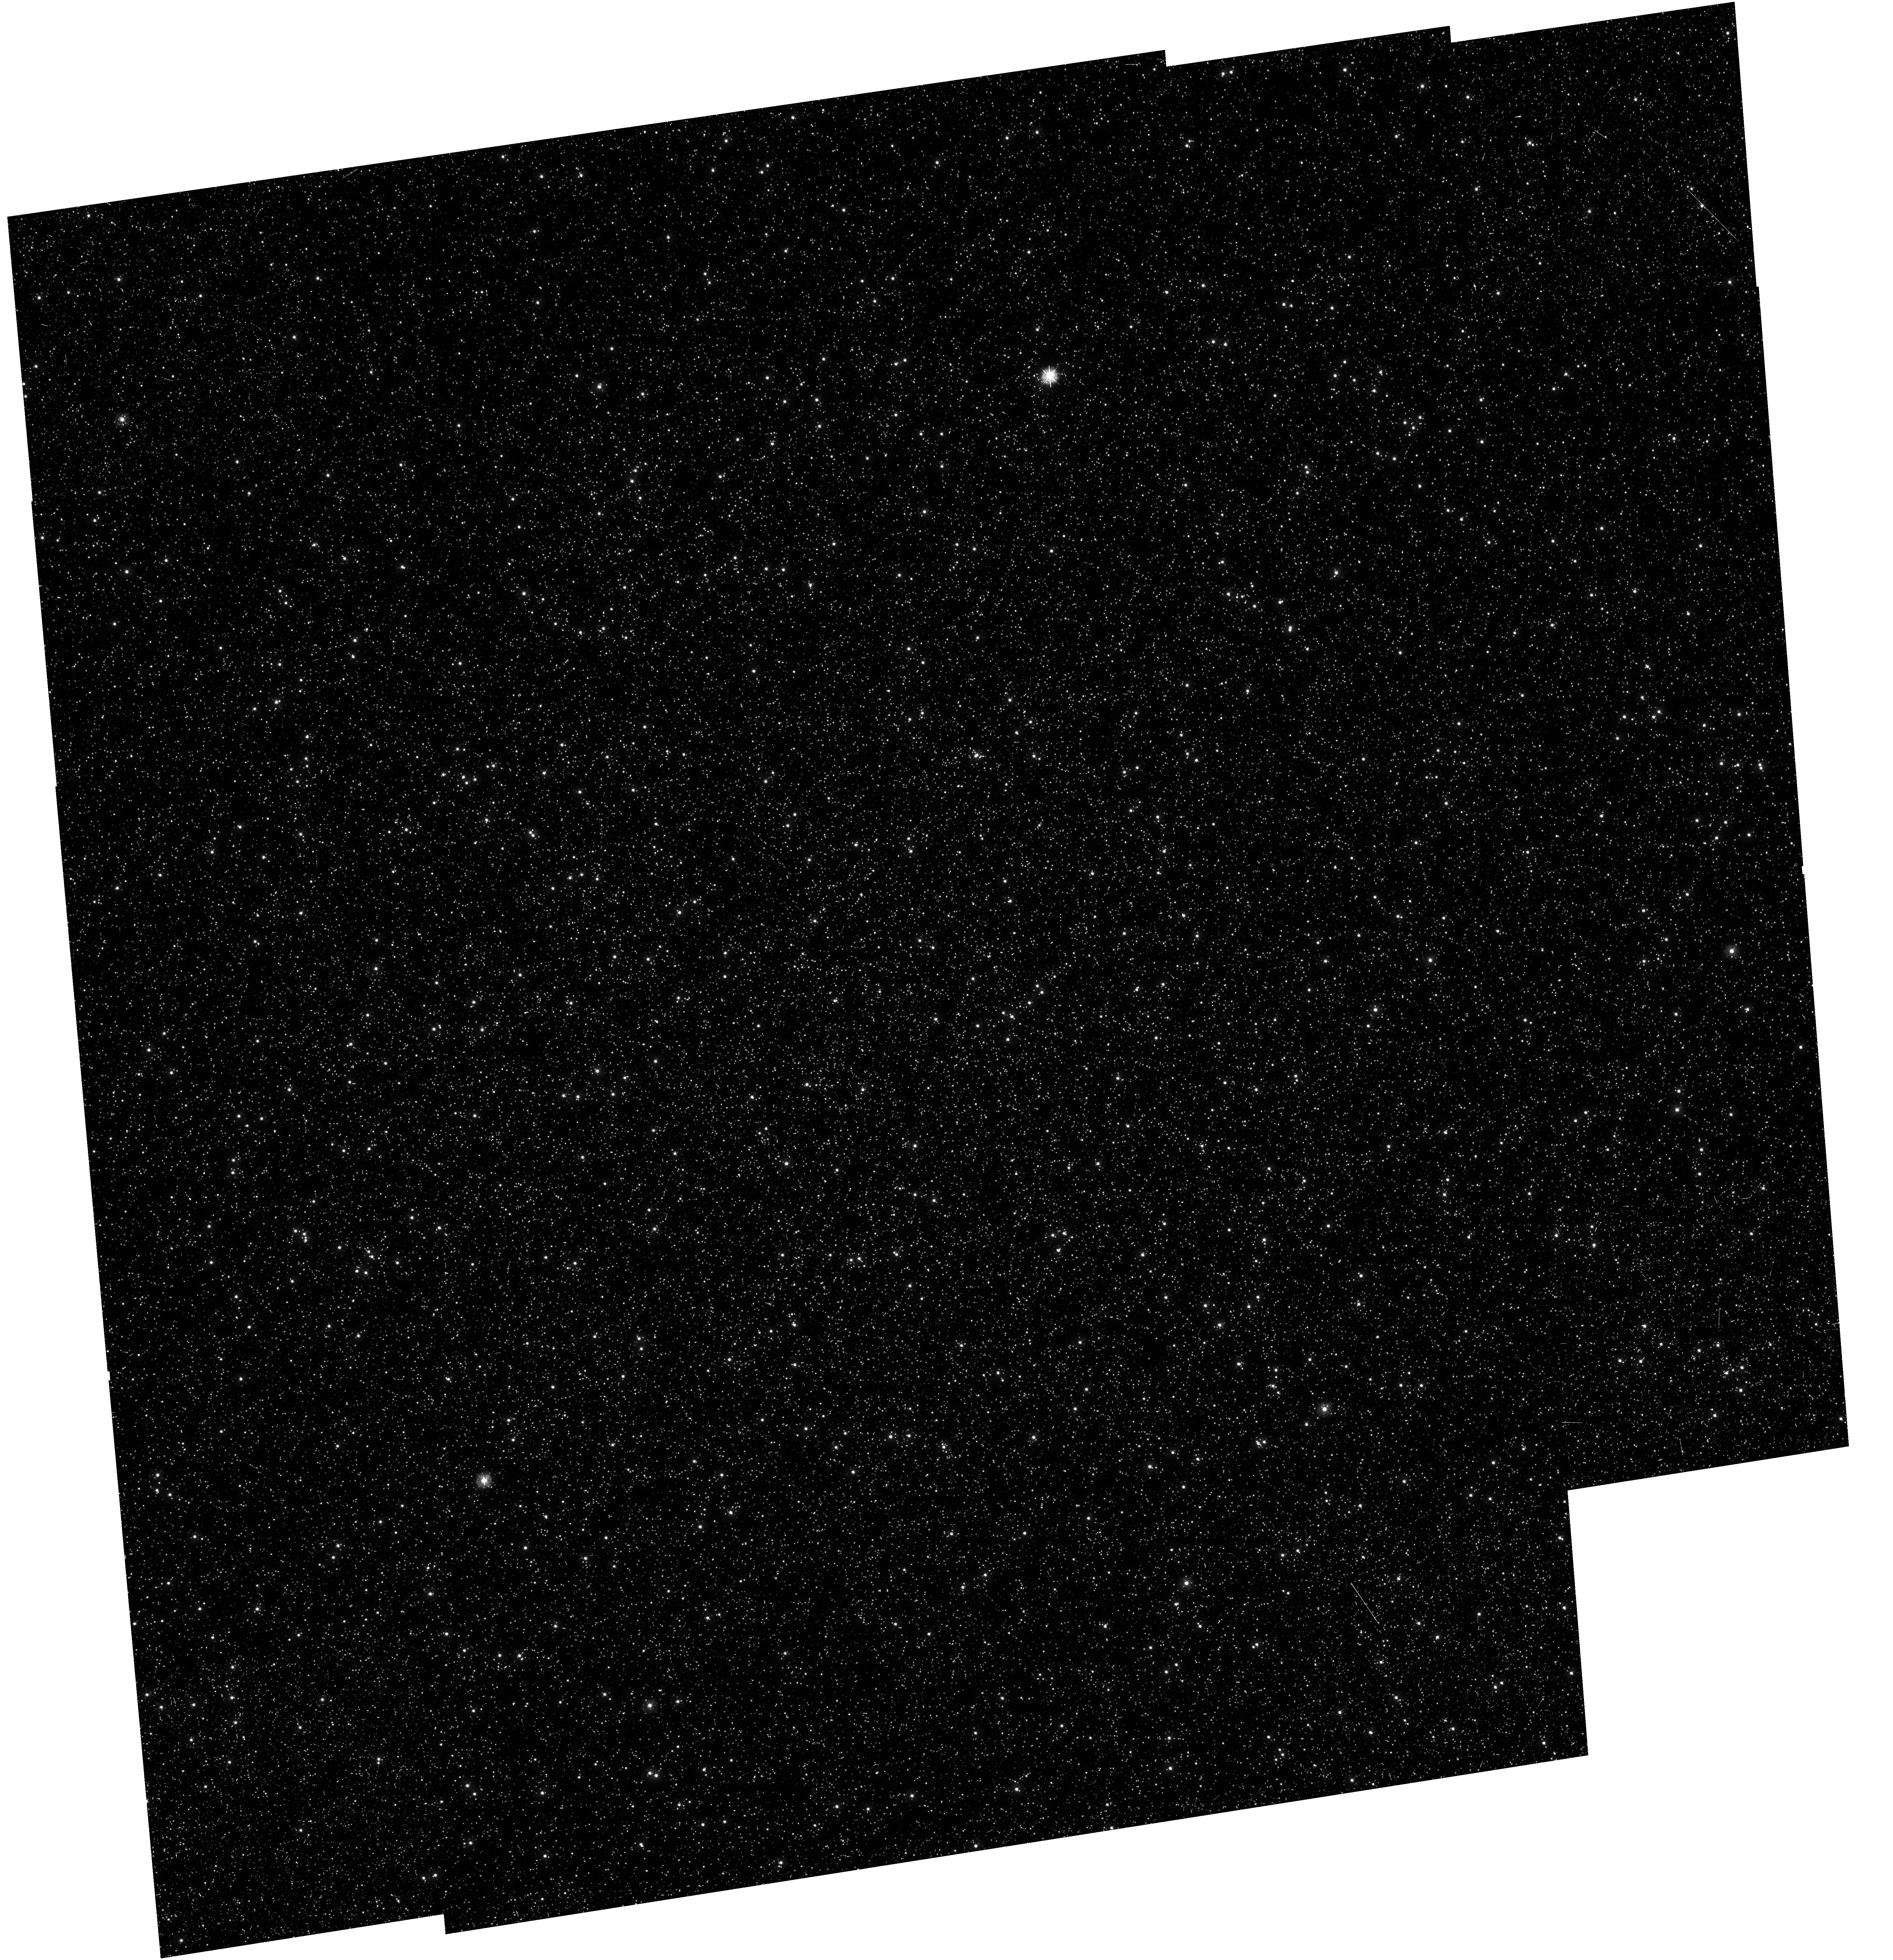
Target: OMEGA-CENTAURI. Instrument: WFC3/UVIS. Filter: F275W. Exposure: 1.8 h. Observation ID: hst_12339_01_wfc3_uvis_f275w_ibla01

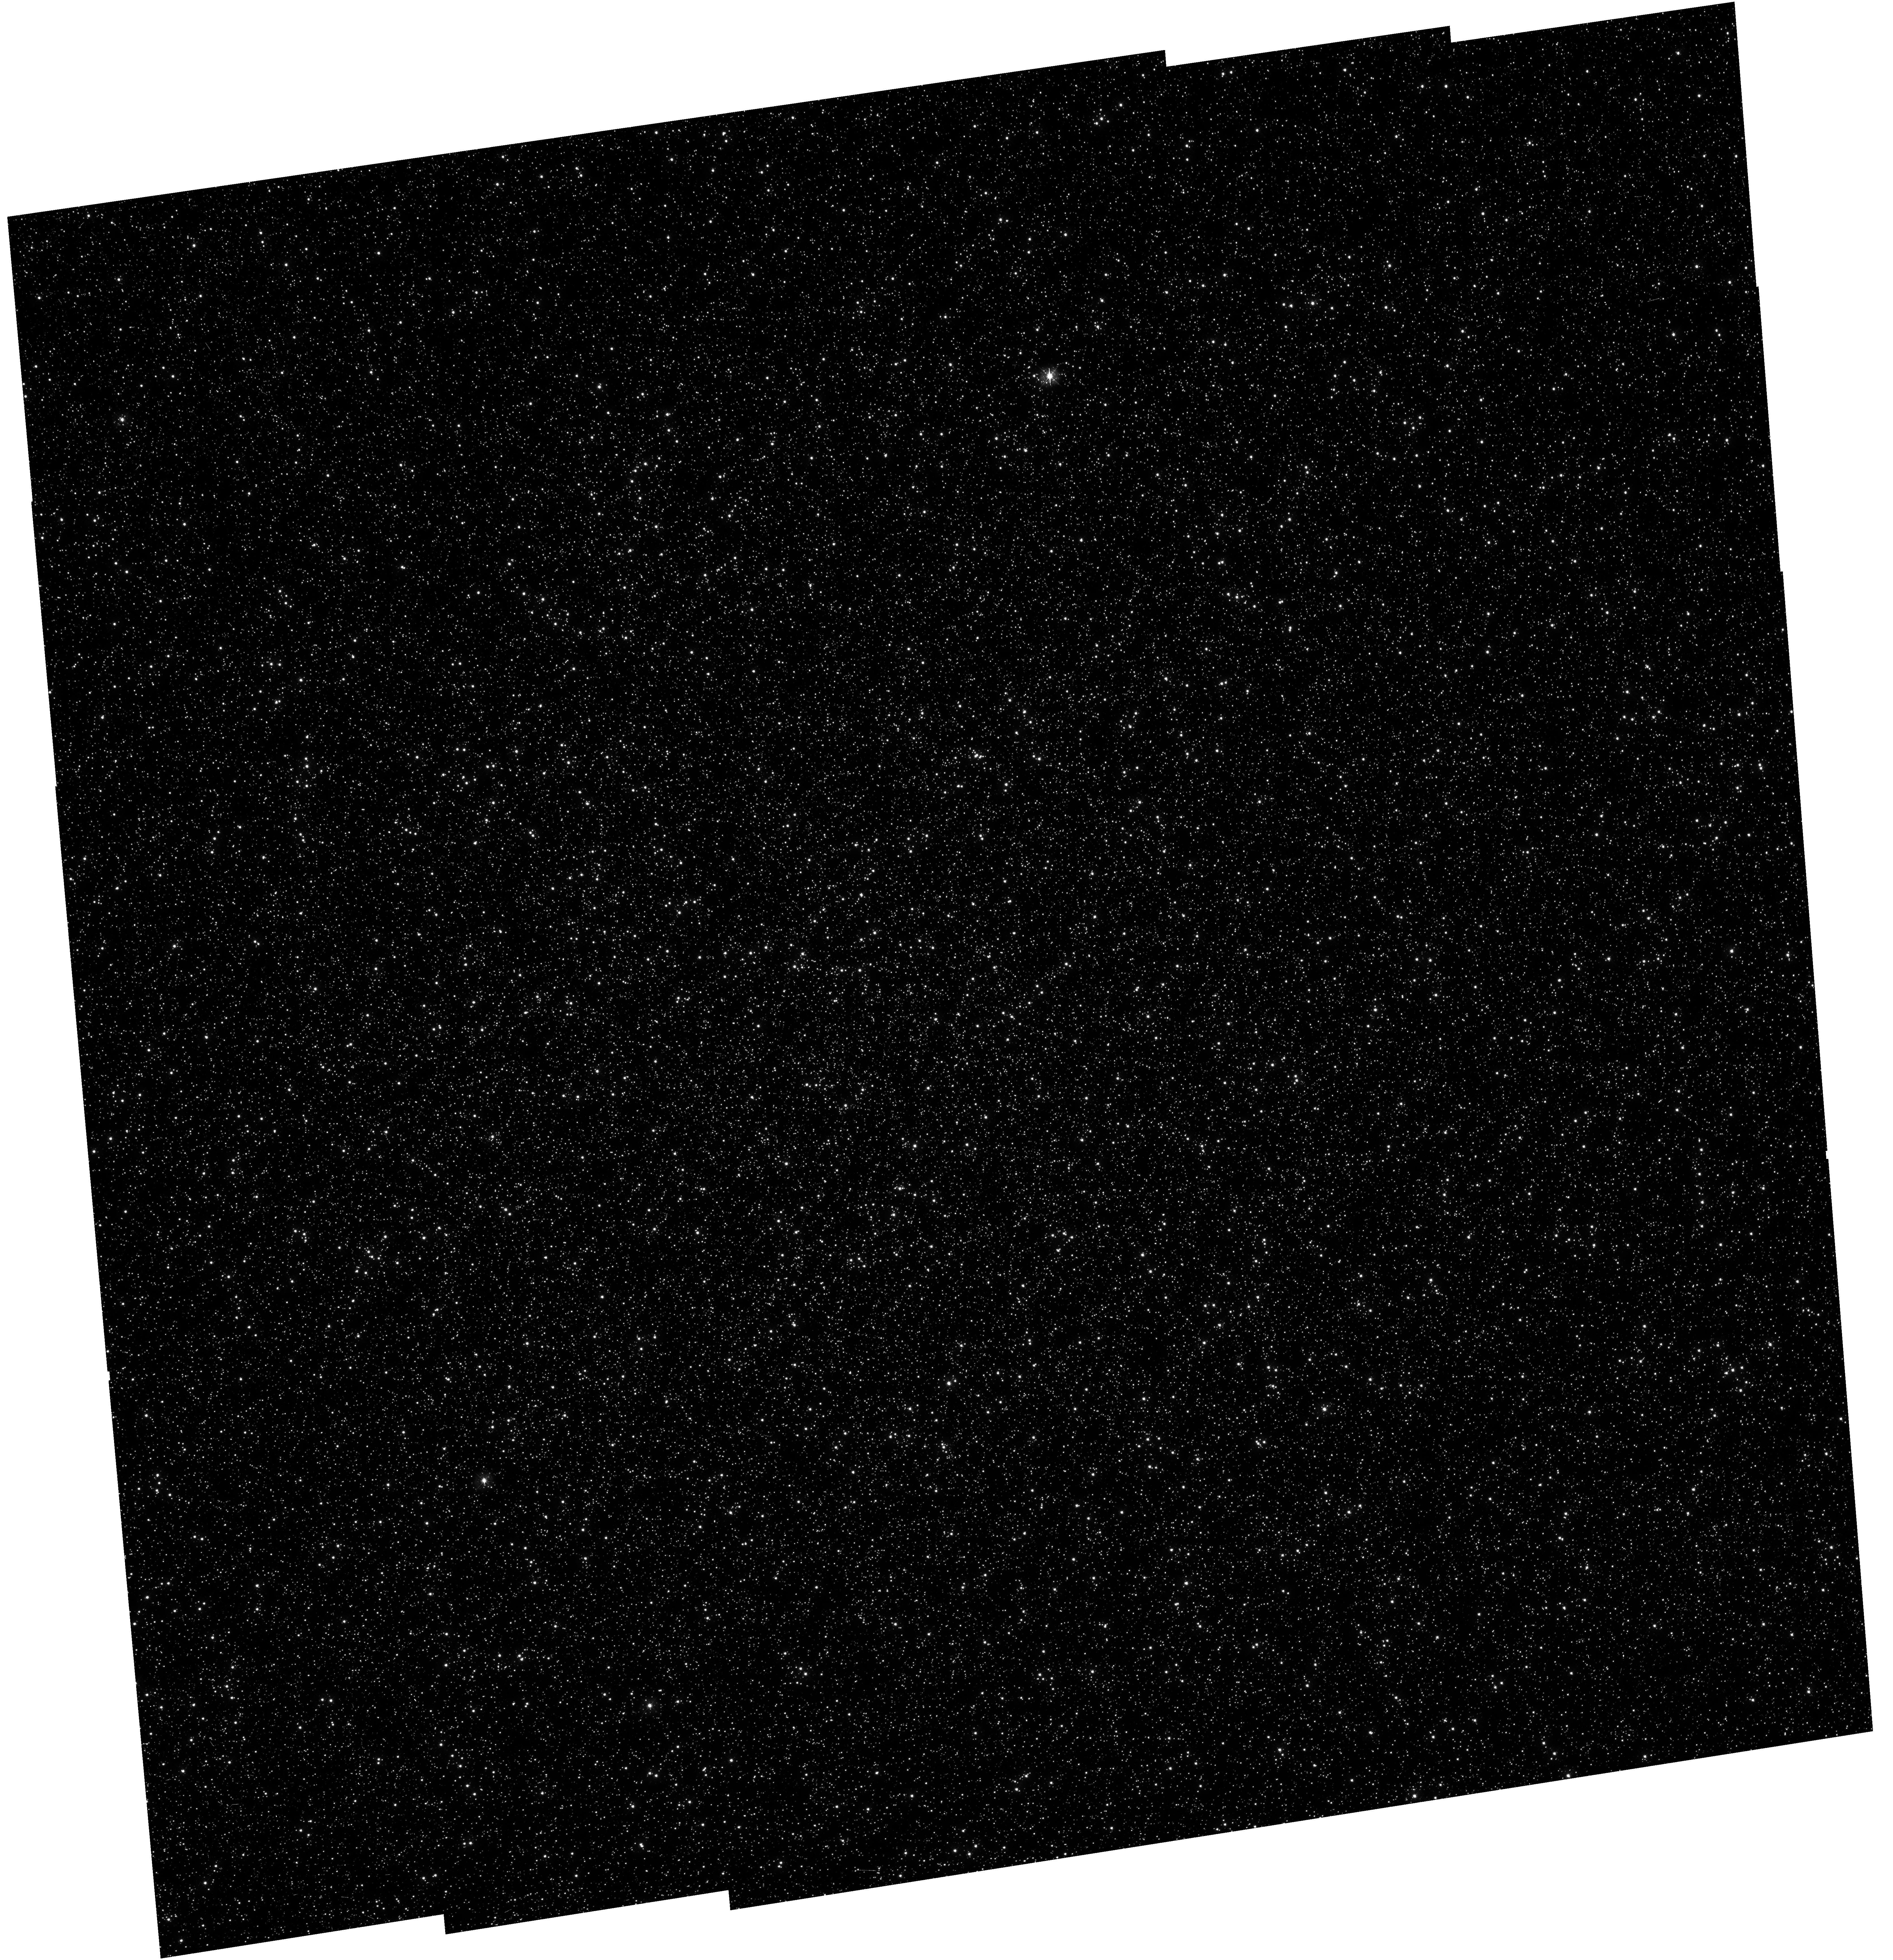
Target: OMEGA-CENTAURI. Instrument: WFC3/UVIS. Filter: F336W. Exposure: 52 min. Observation ID: hst_12339_01_wfc3_uvis_f336w_ibla01

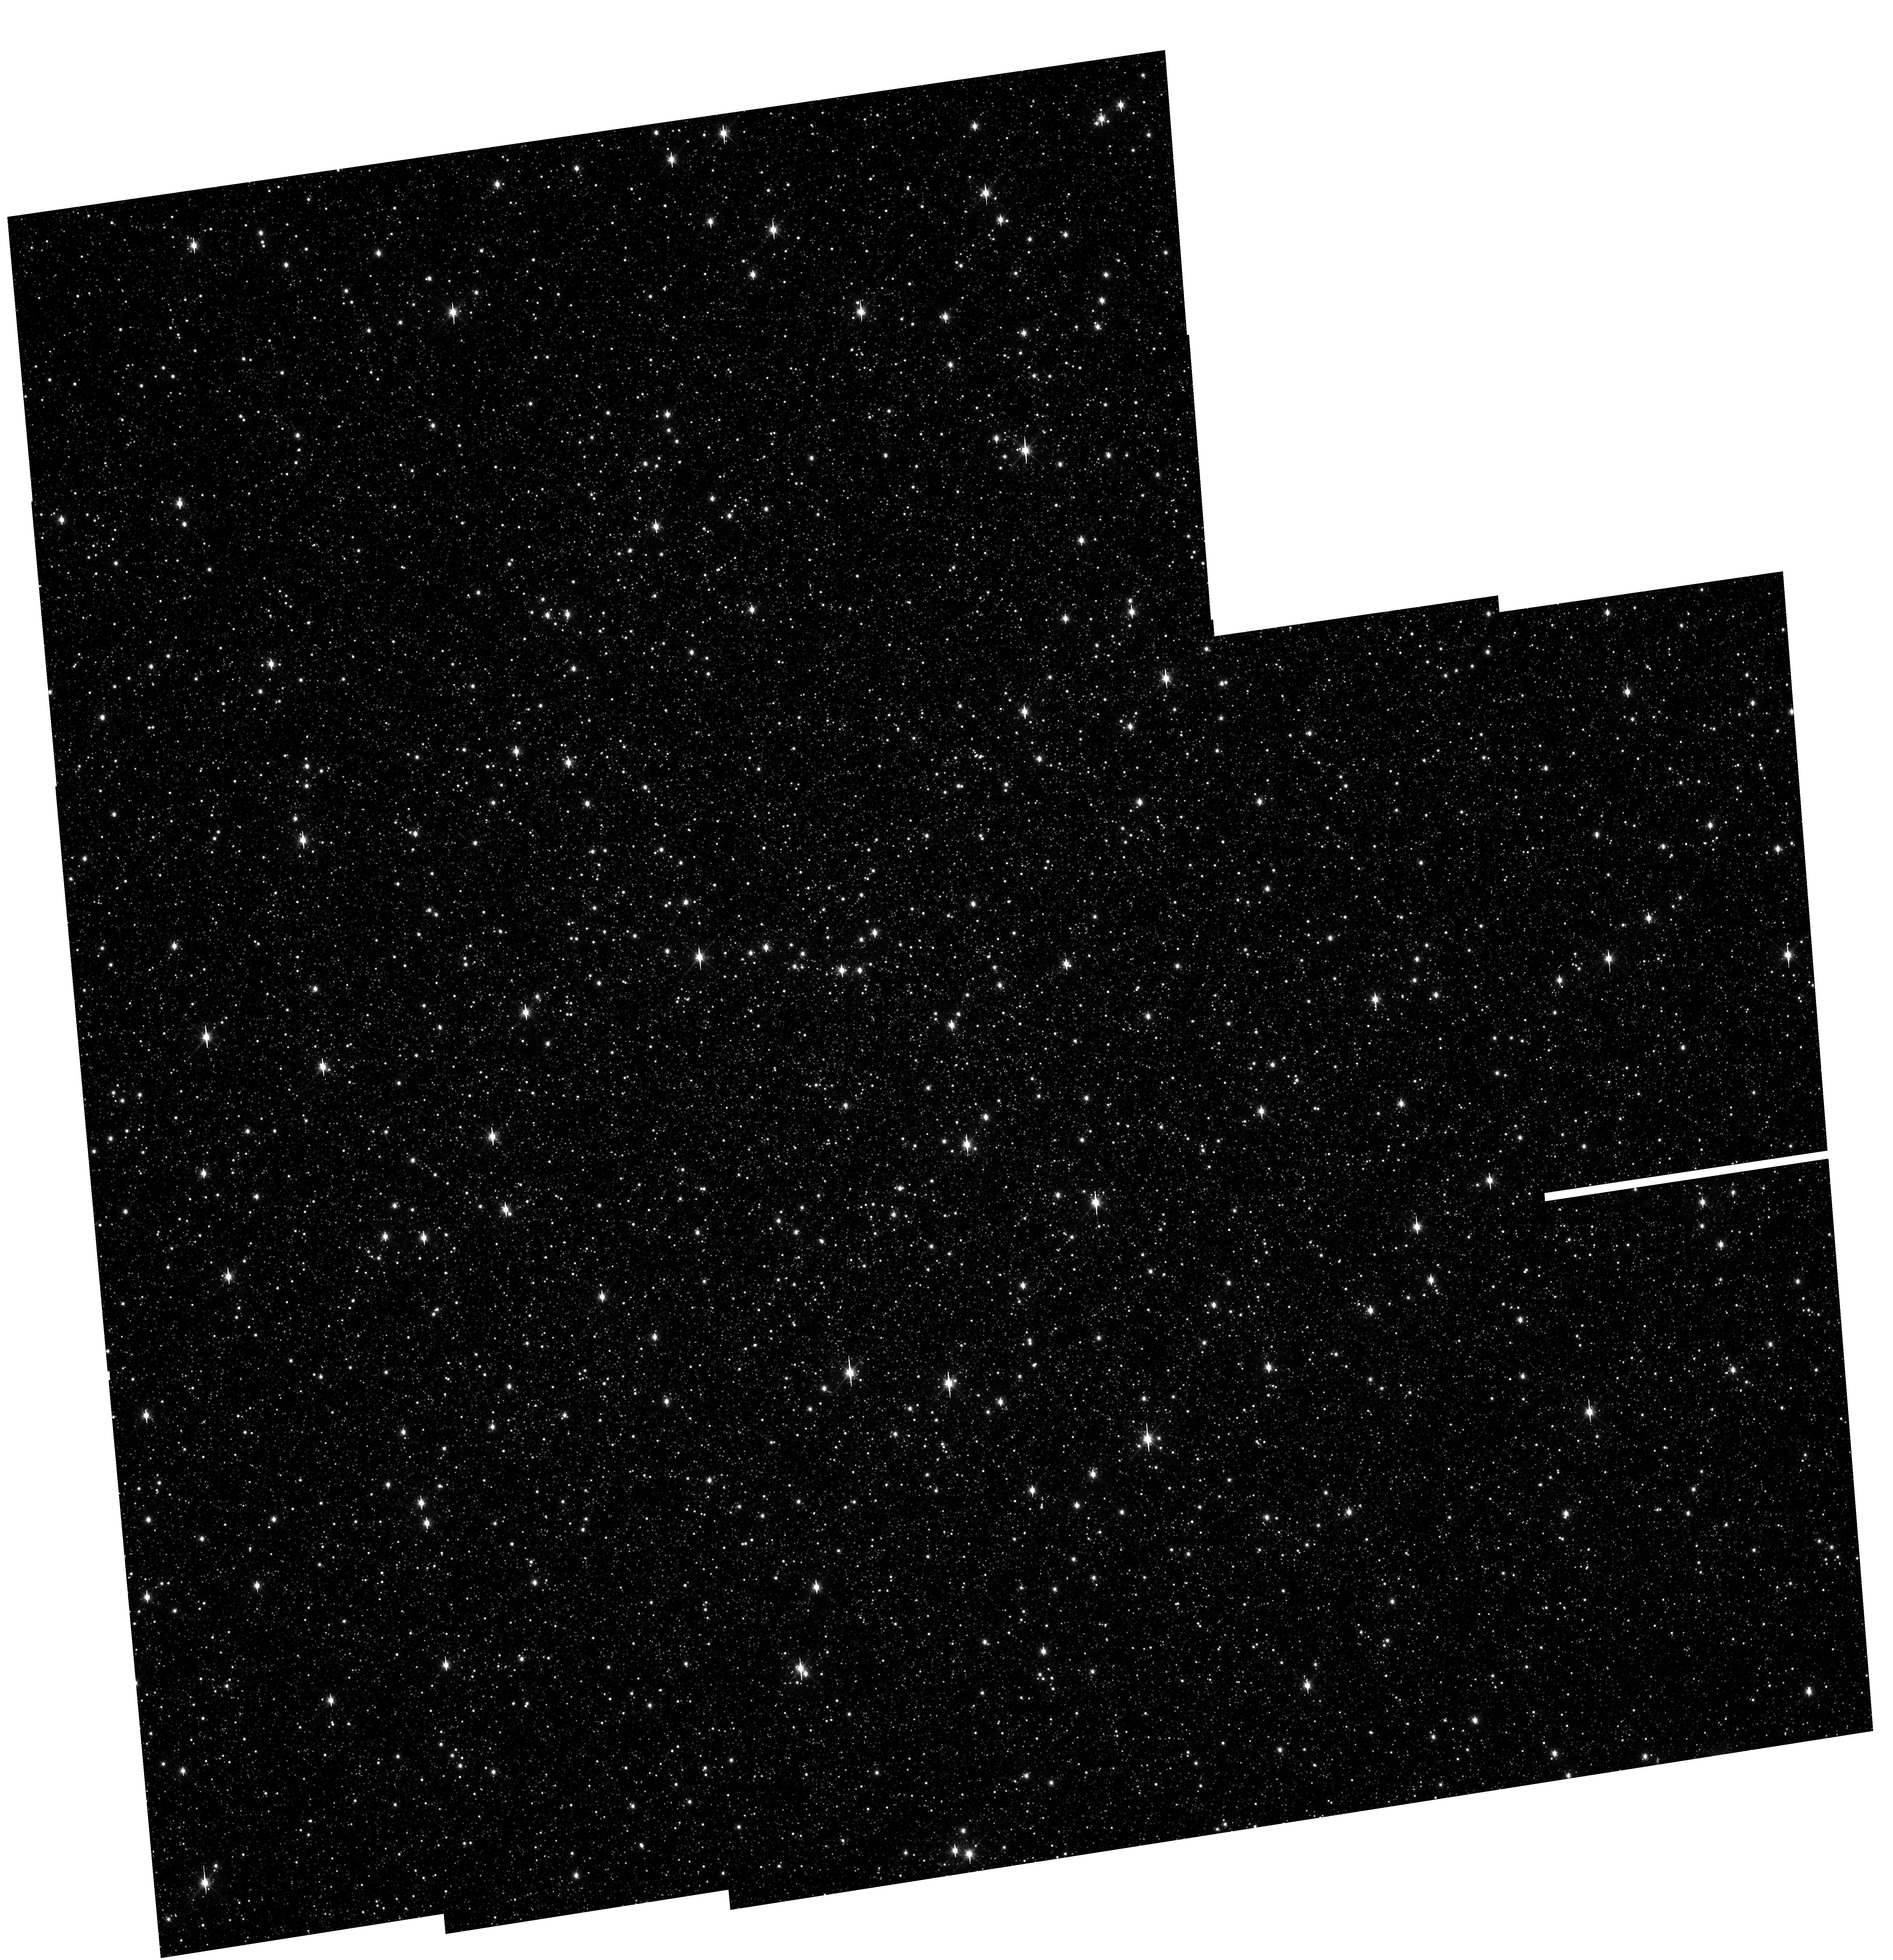
Target: OMEGA-CENTAURI. Instrument: WFC3/UVIS. Filter: F814W. Exposure: 3 min. Observation ID: hst_12339_02_wfc3_uvis_f814w_ibla02

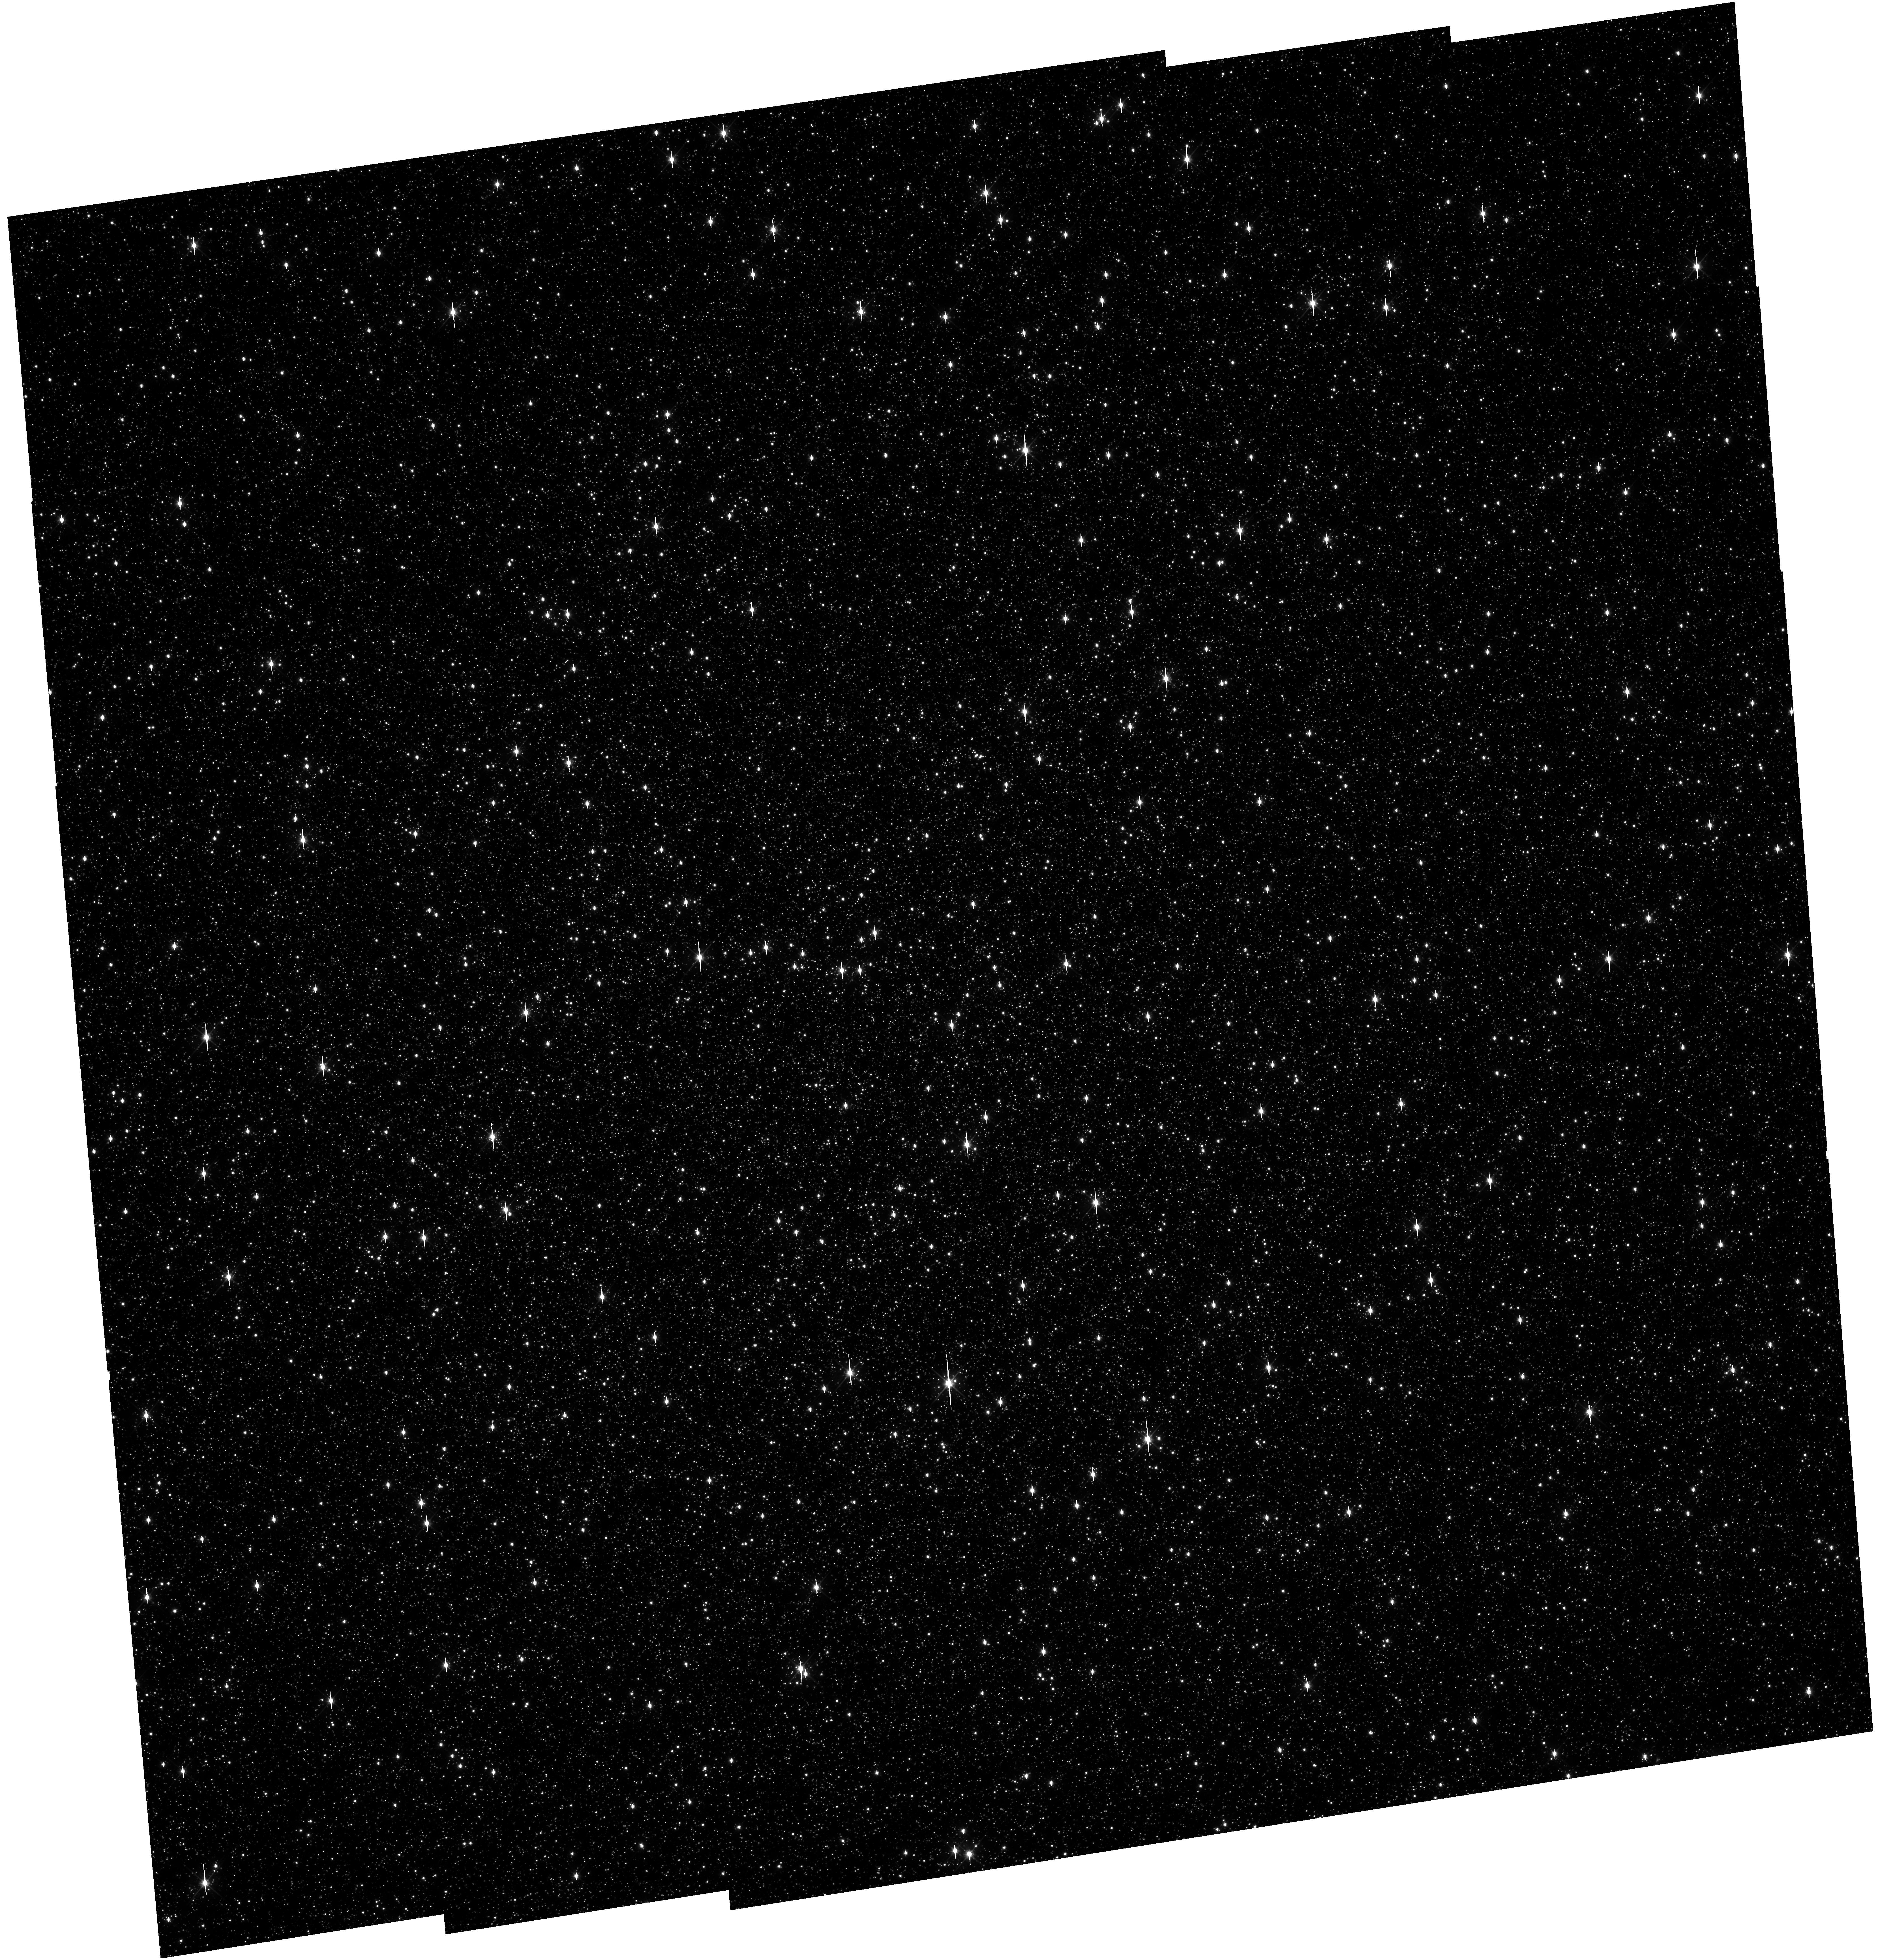
Target: OMEGA-CENTAURI. Instrument: WFC3/UVIS. Filter: F606W. Exposure: 6 min. Observation ID: hst_12339_01_wfc3_uvis_f606w_ibla01

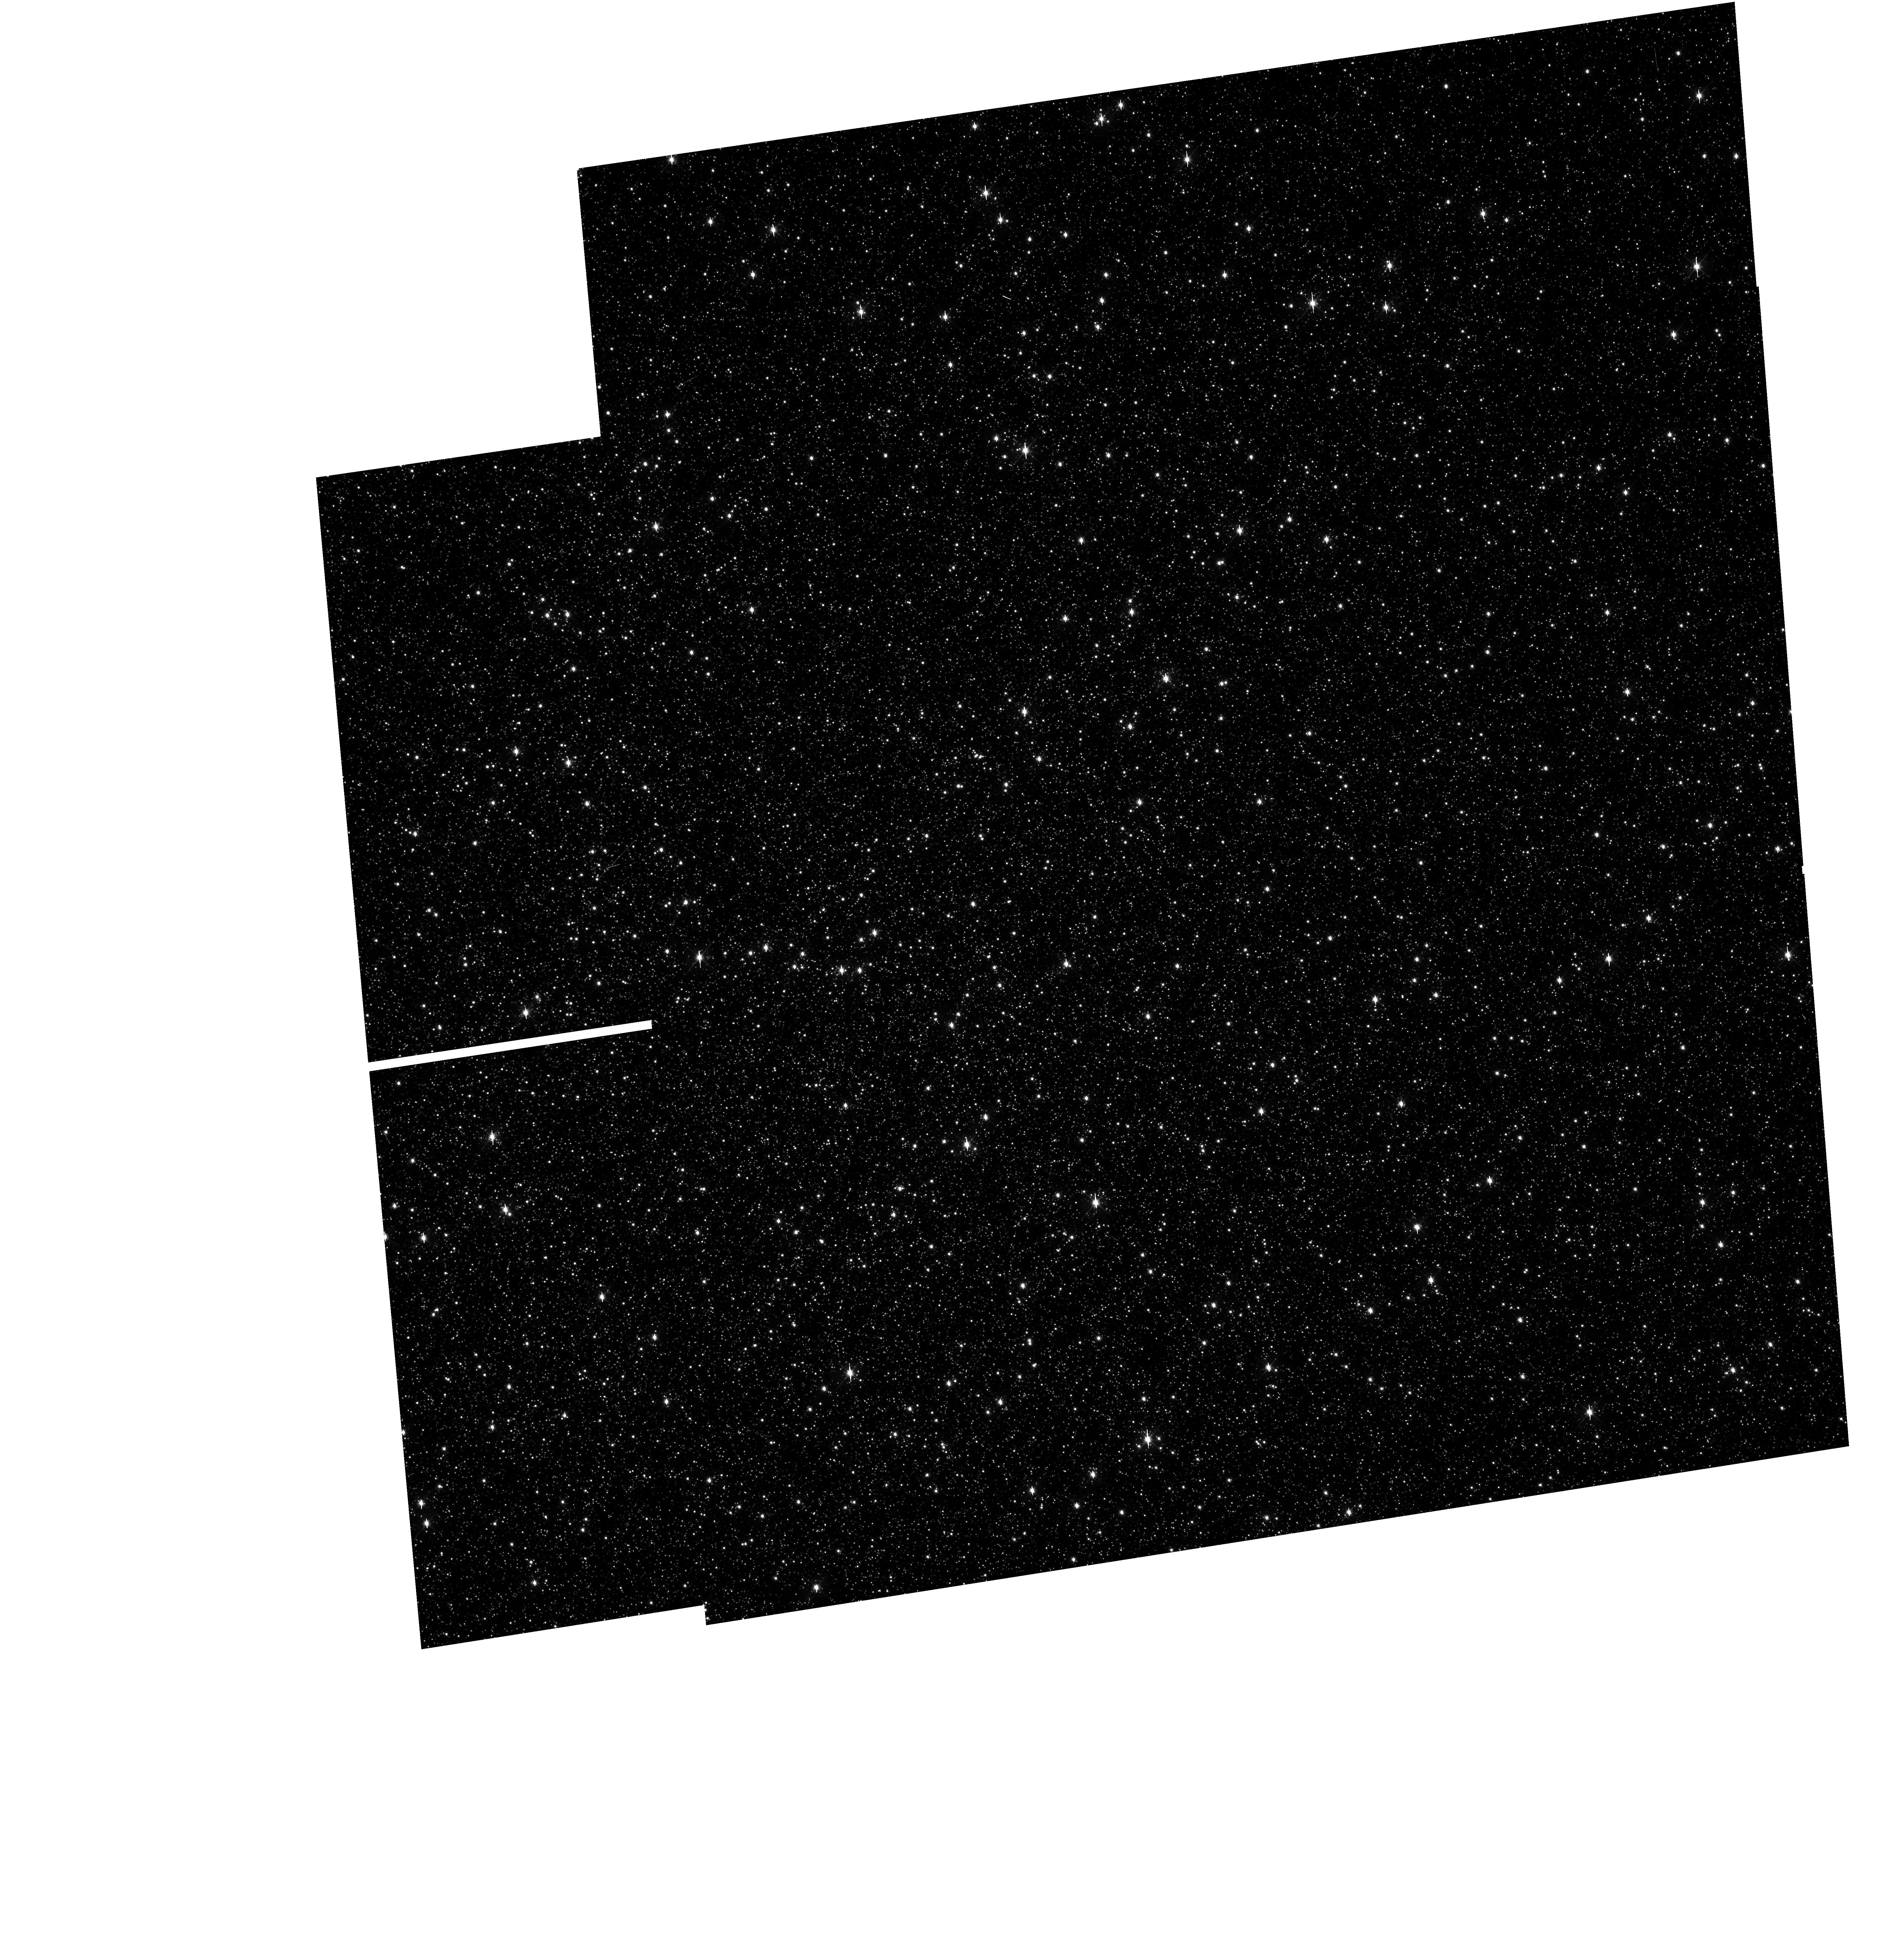
Target: OMEGA-CENTAURI. Instrument: WFC3/UVIS. Filter: F555W. Exposure: 2 min. Observation ID: hst_12339_02_wfc3_uvis_f555w_ibla02

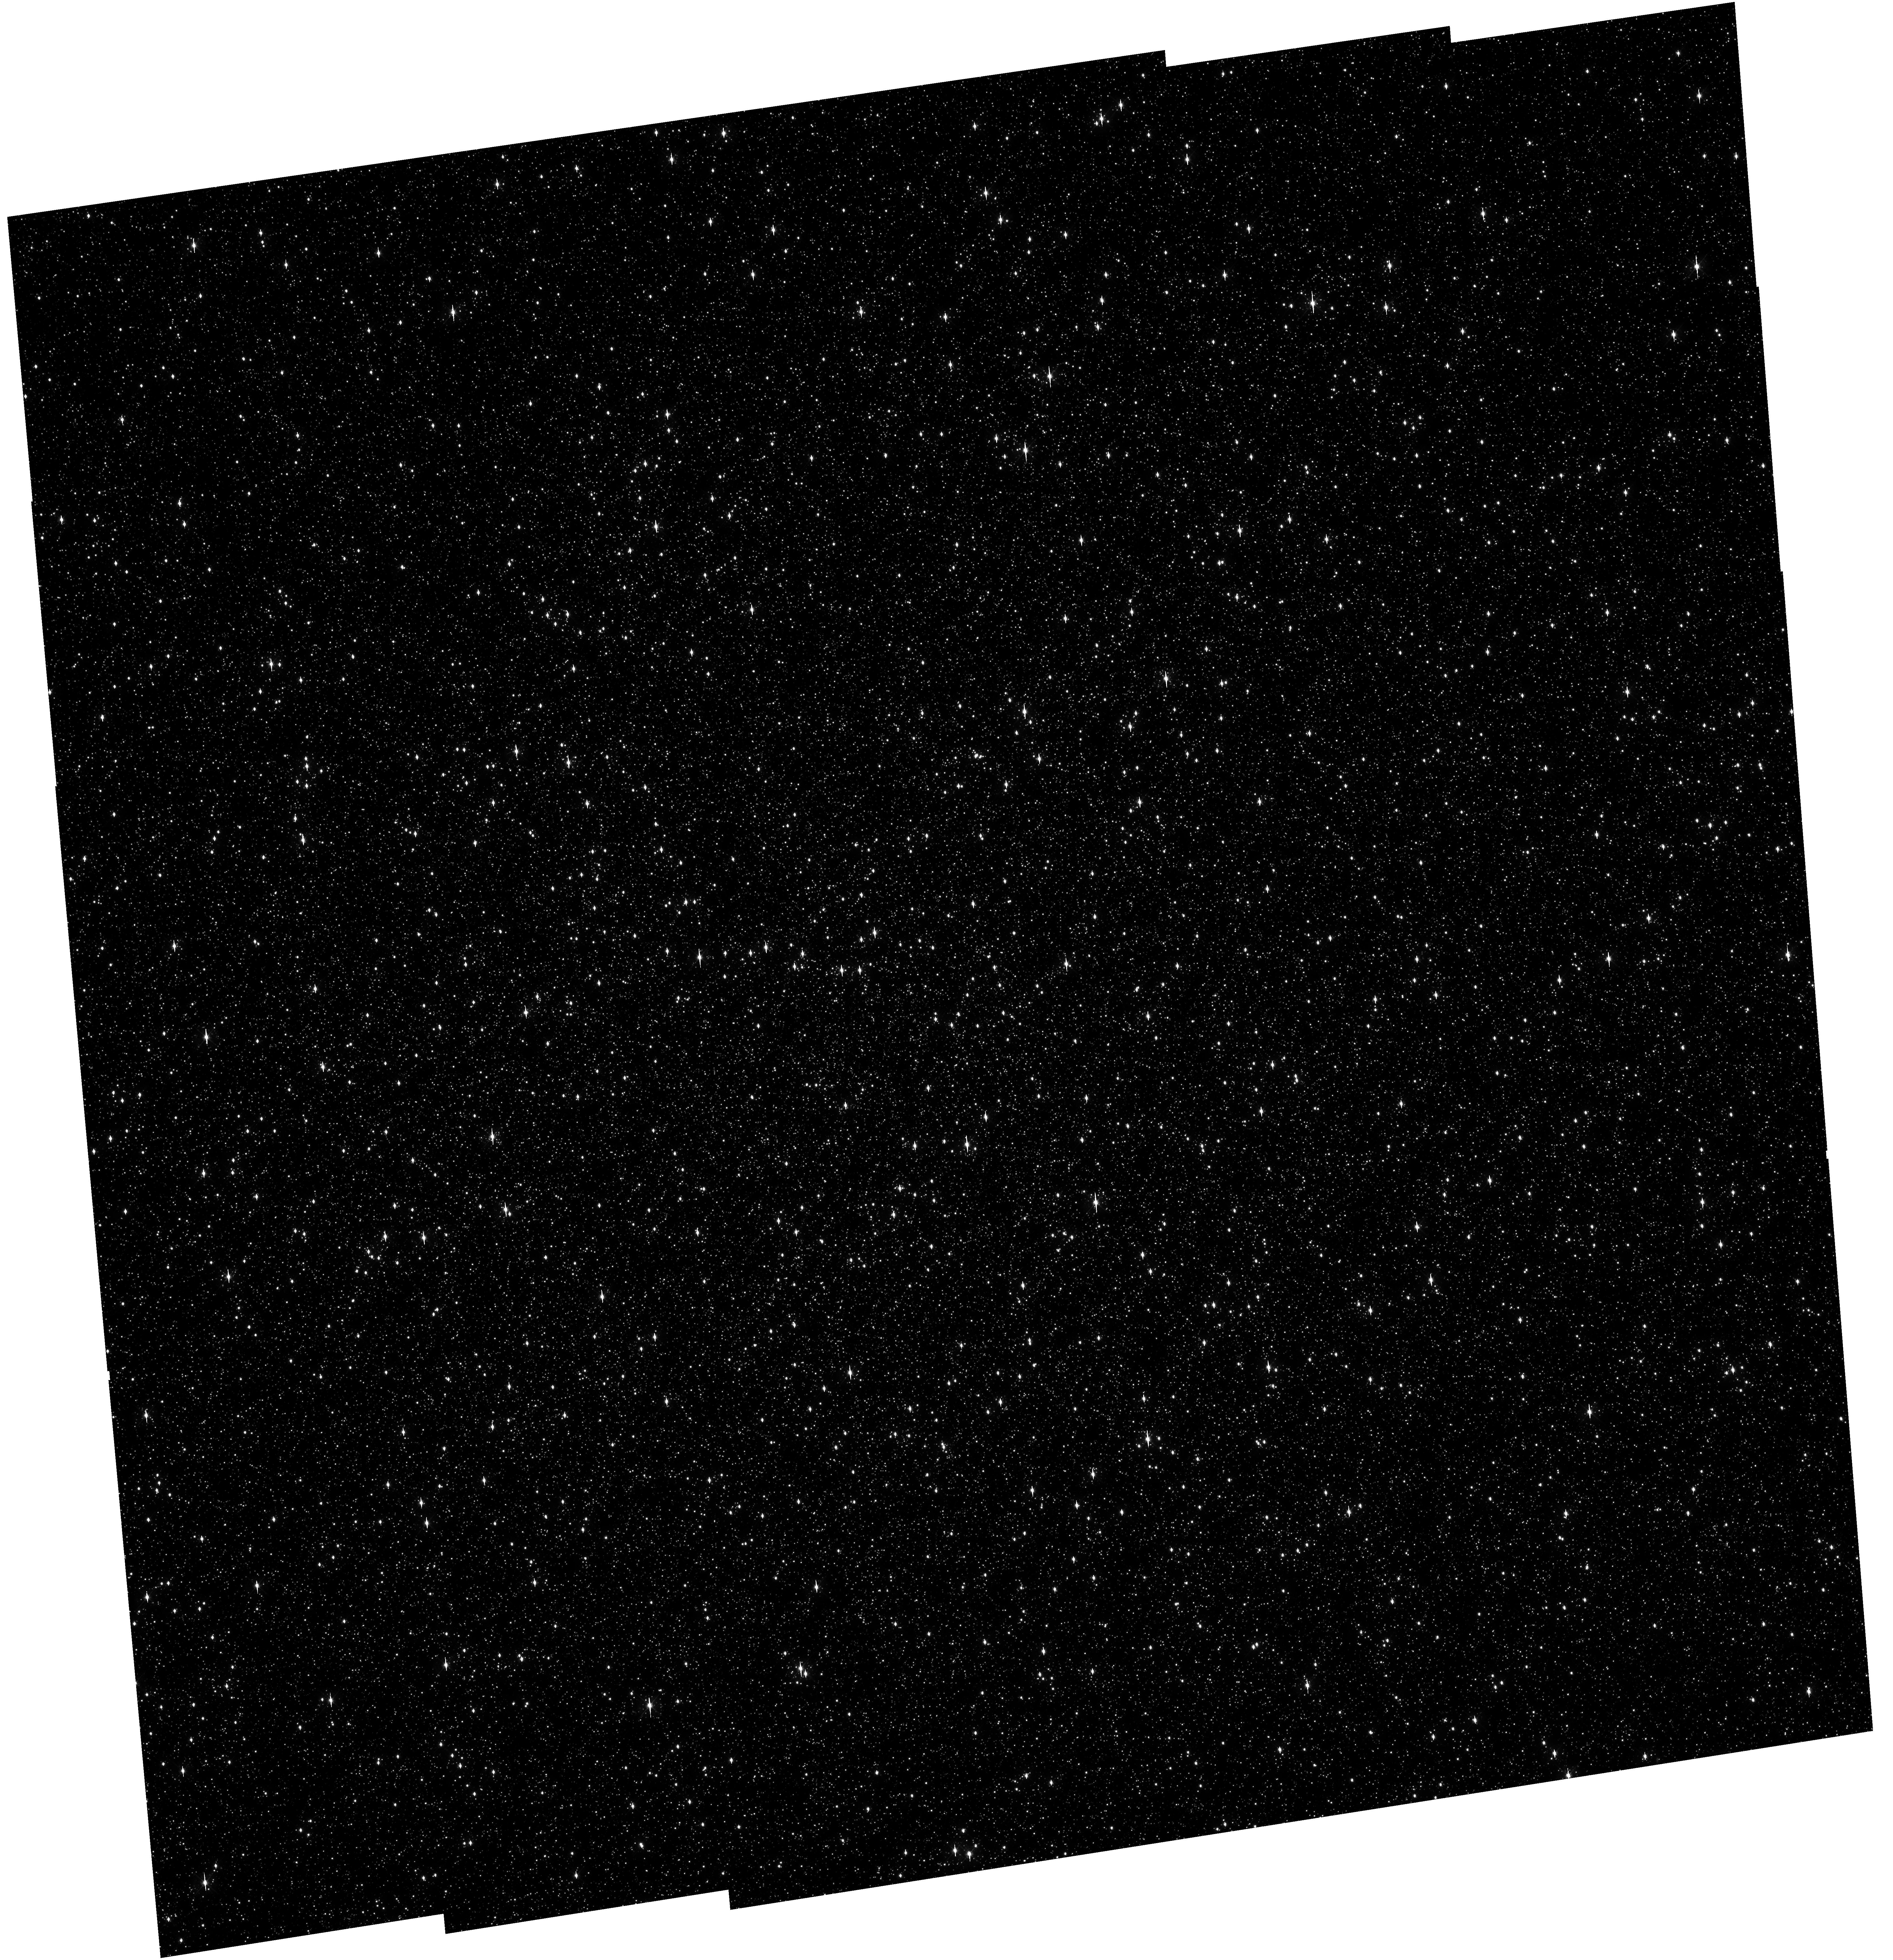
Target: OMEGA-CENTAURI. Instrument: WFC3/UVIS. Filter: F438W. Exposure: 47 min. Observation ID: hst_12339_02_wfc3_uvis_f438w_ibla02

UVIS Lflat (PI: Sabbi, Elena)

Multiple pointing observations of the globular cluster Omega Centauri (NGC 5139) will be used to measure the filter-dependent low frequency flat field (L-flat) corrections and stability for a key set of 5 broadband filters used by GO programs. The selected filters are F225W, F275W, F336W, F438W, F555W, F606W, F814W, and F850LP. By measuring relative changes in brightness of a star over different portions of the detector, we will determine local variations in the UVIS detector response. The broad wavelength range covered by these observations will allow us to derive the L-flat correction for the remaining wide, medium and narrow- band UVIS filters.